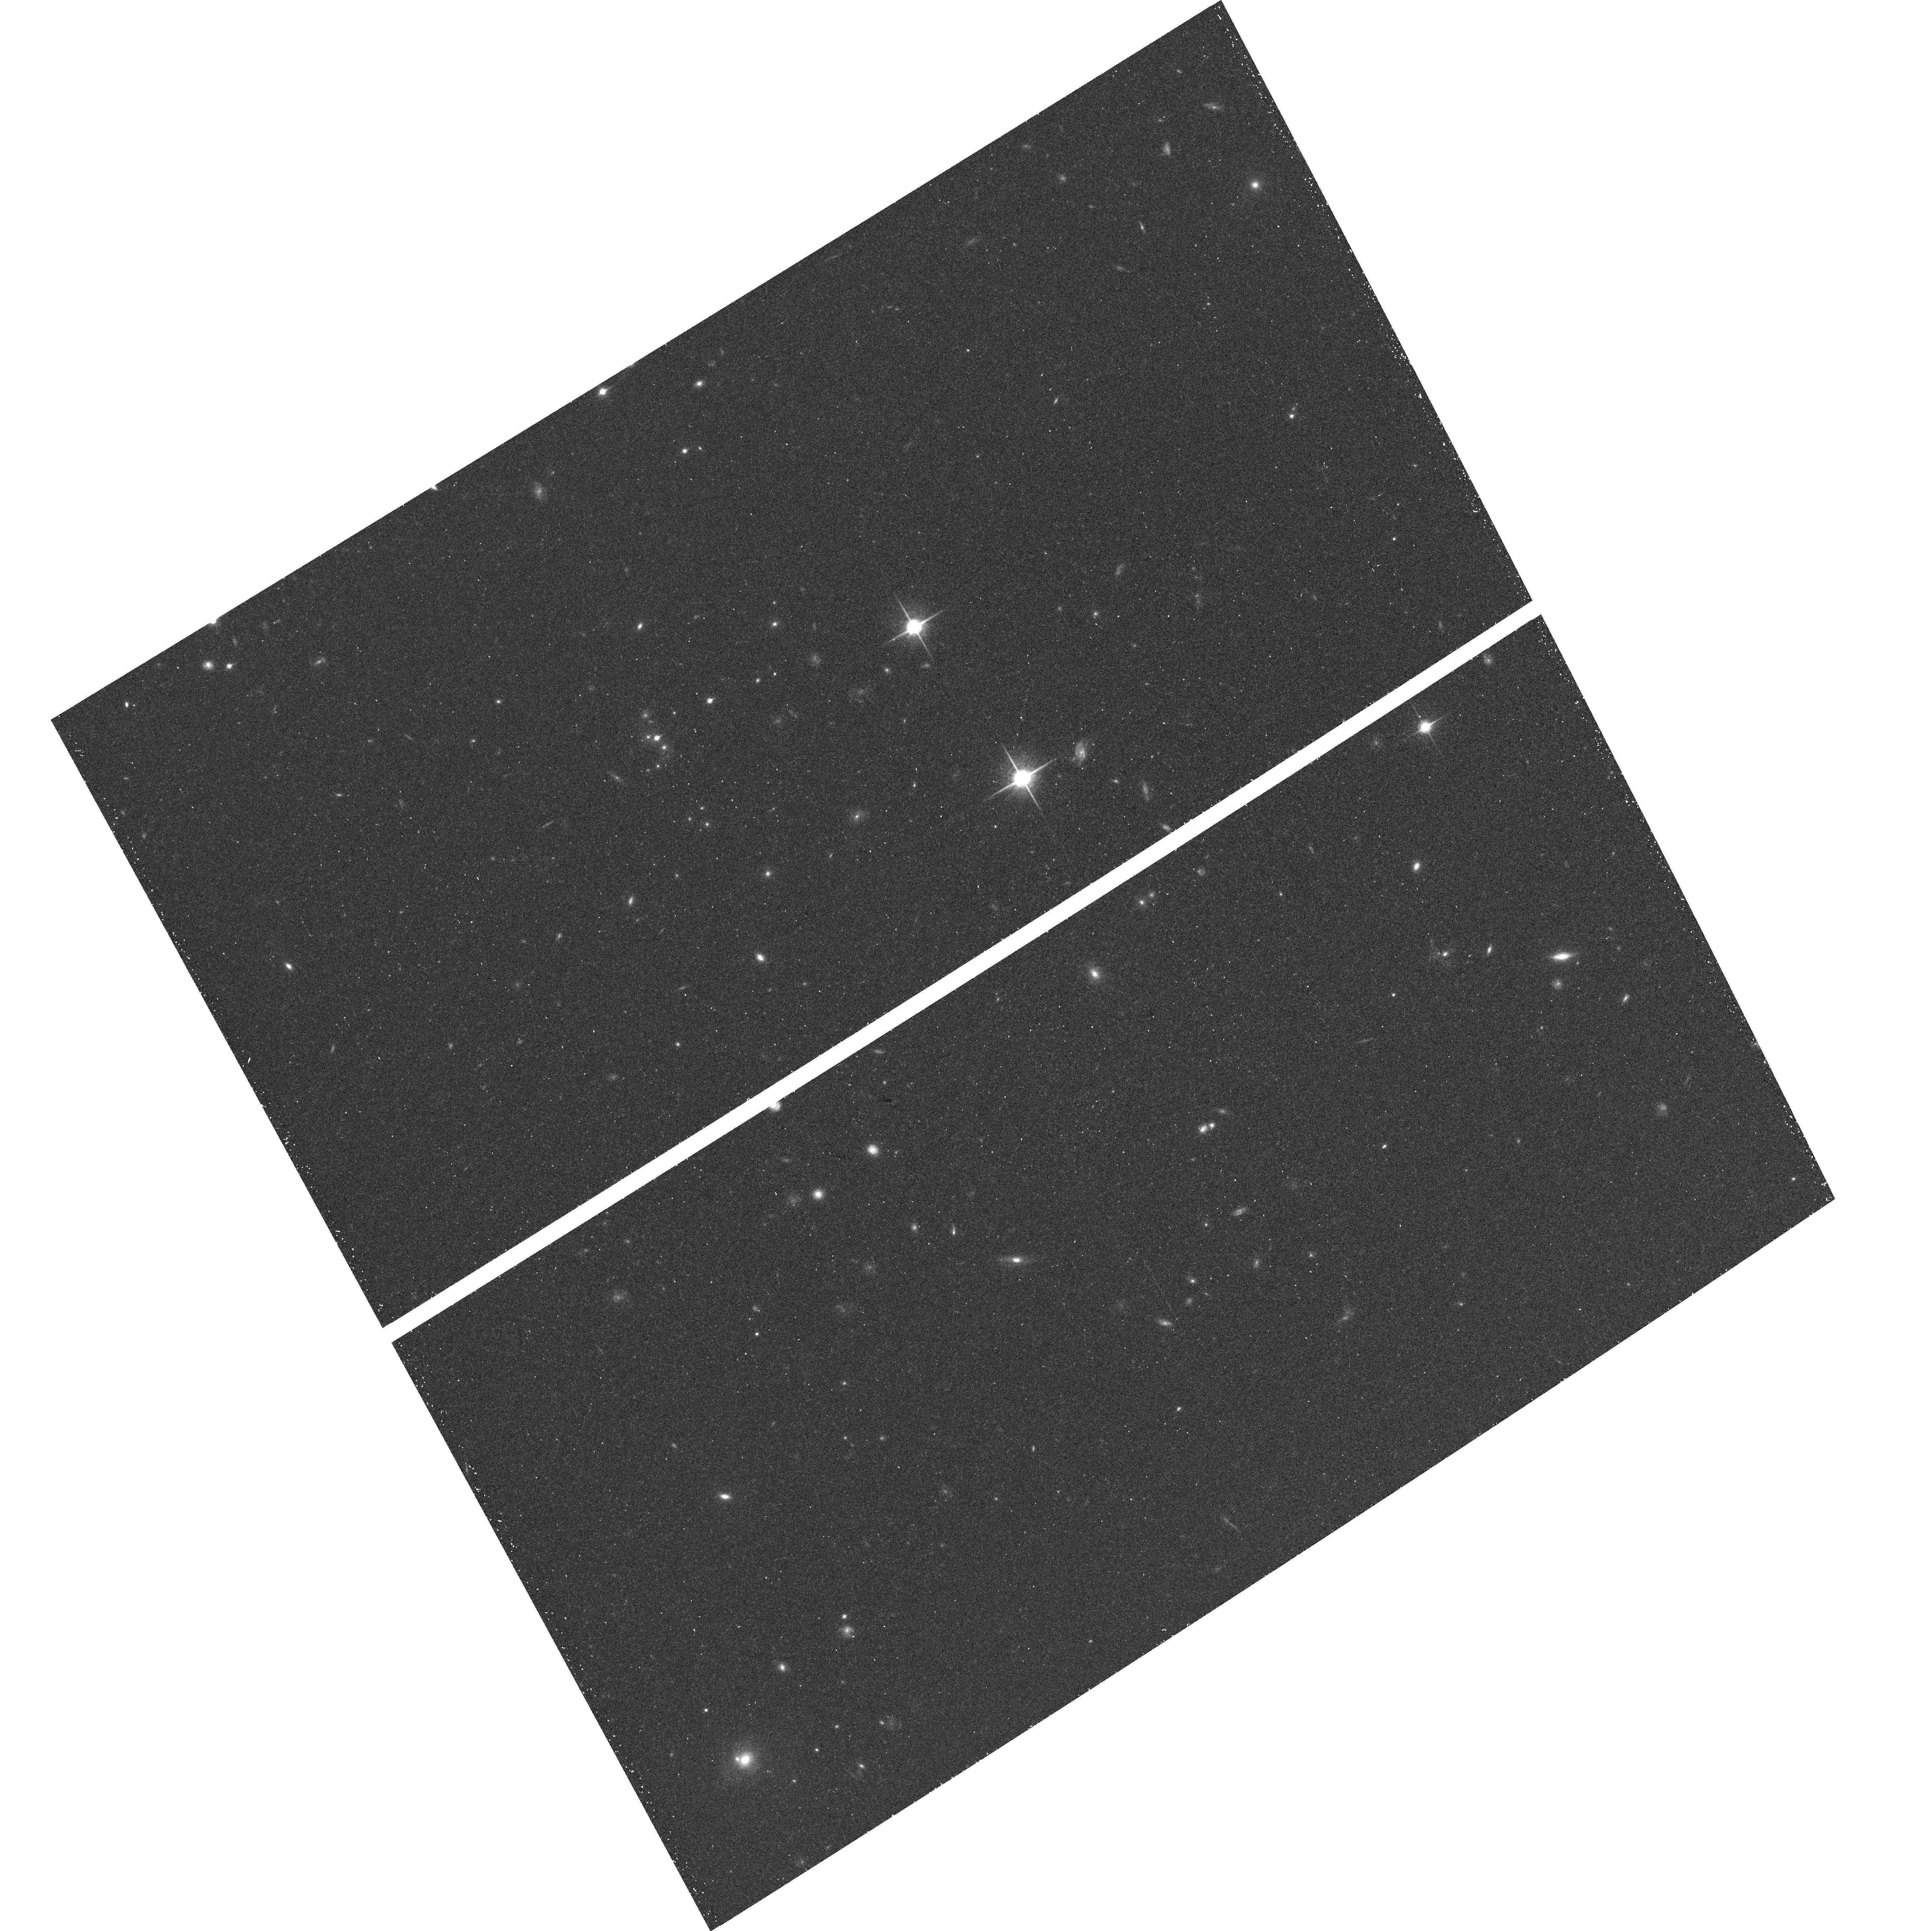
Target: field at RA 189.508°, Dec 62.119°. Instrument: ACS/WFC. Filter: F850LP. Exposure: 13 min. Observation ID: hst_10189_e6_acs_wfc_f850lp_j94se6

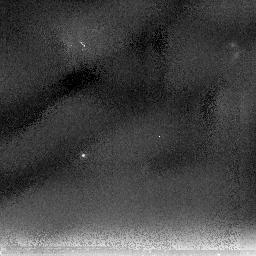
Target: SNTEMP-NIC2. Instrument: NICMOS/NIC2. Filter: F205W. Exposure: 54 min. Observation ID: n94sr2010

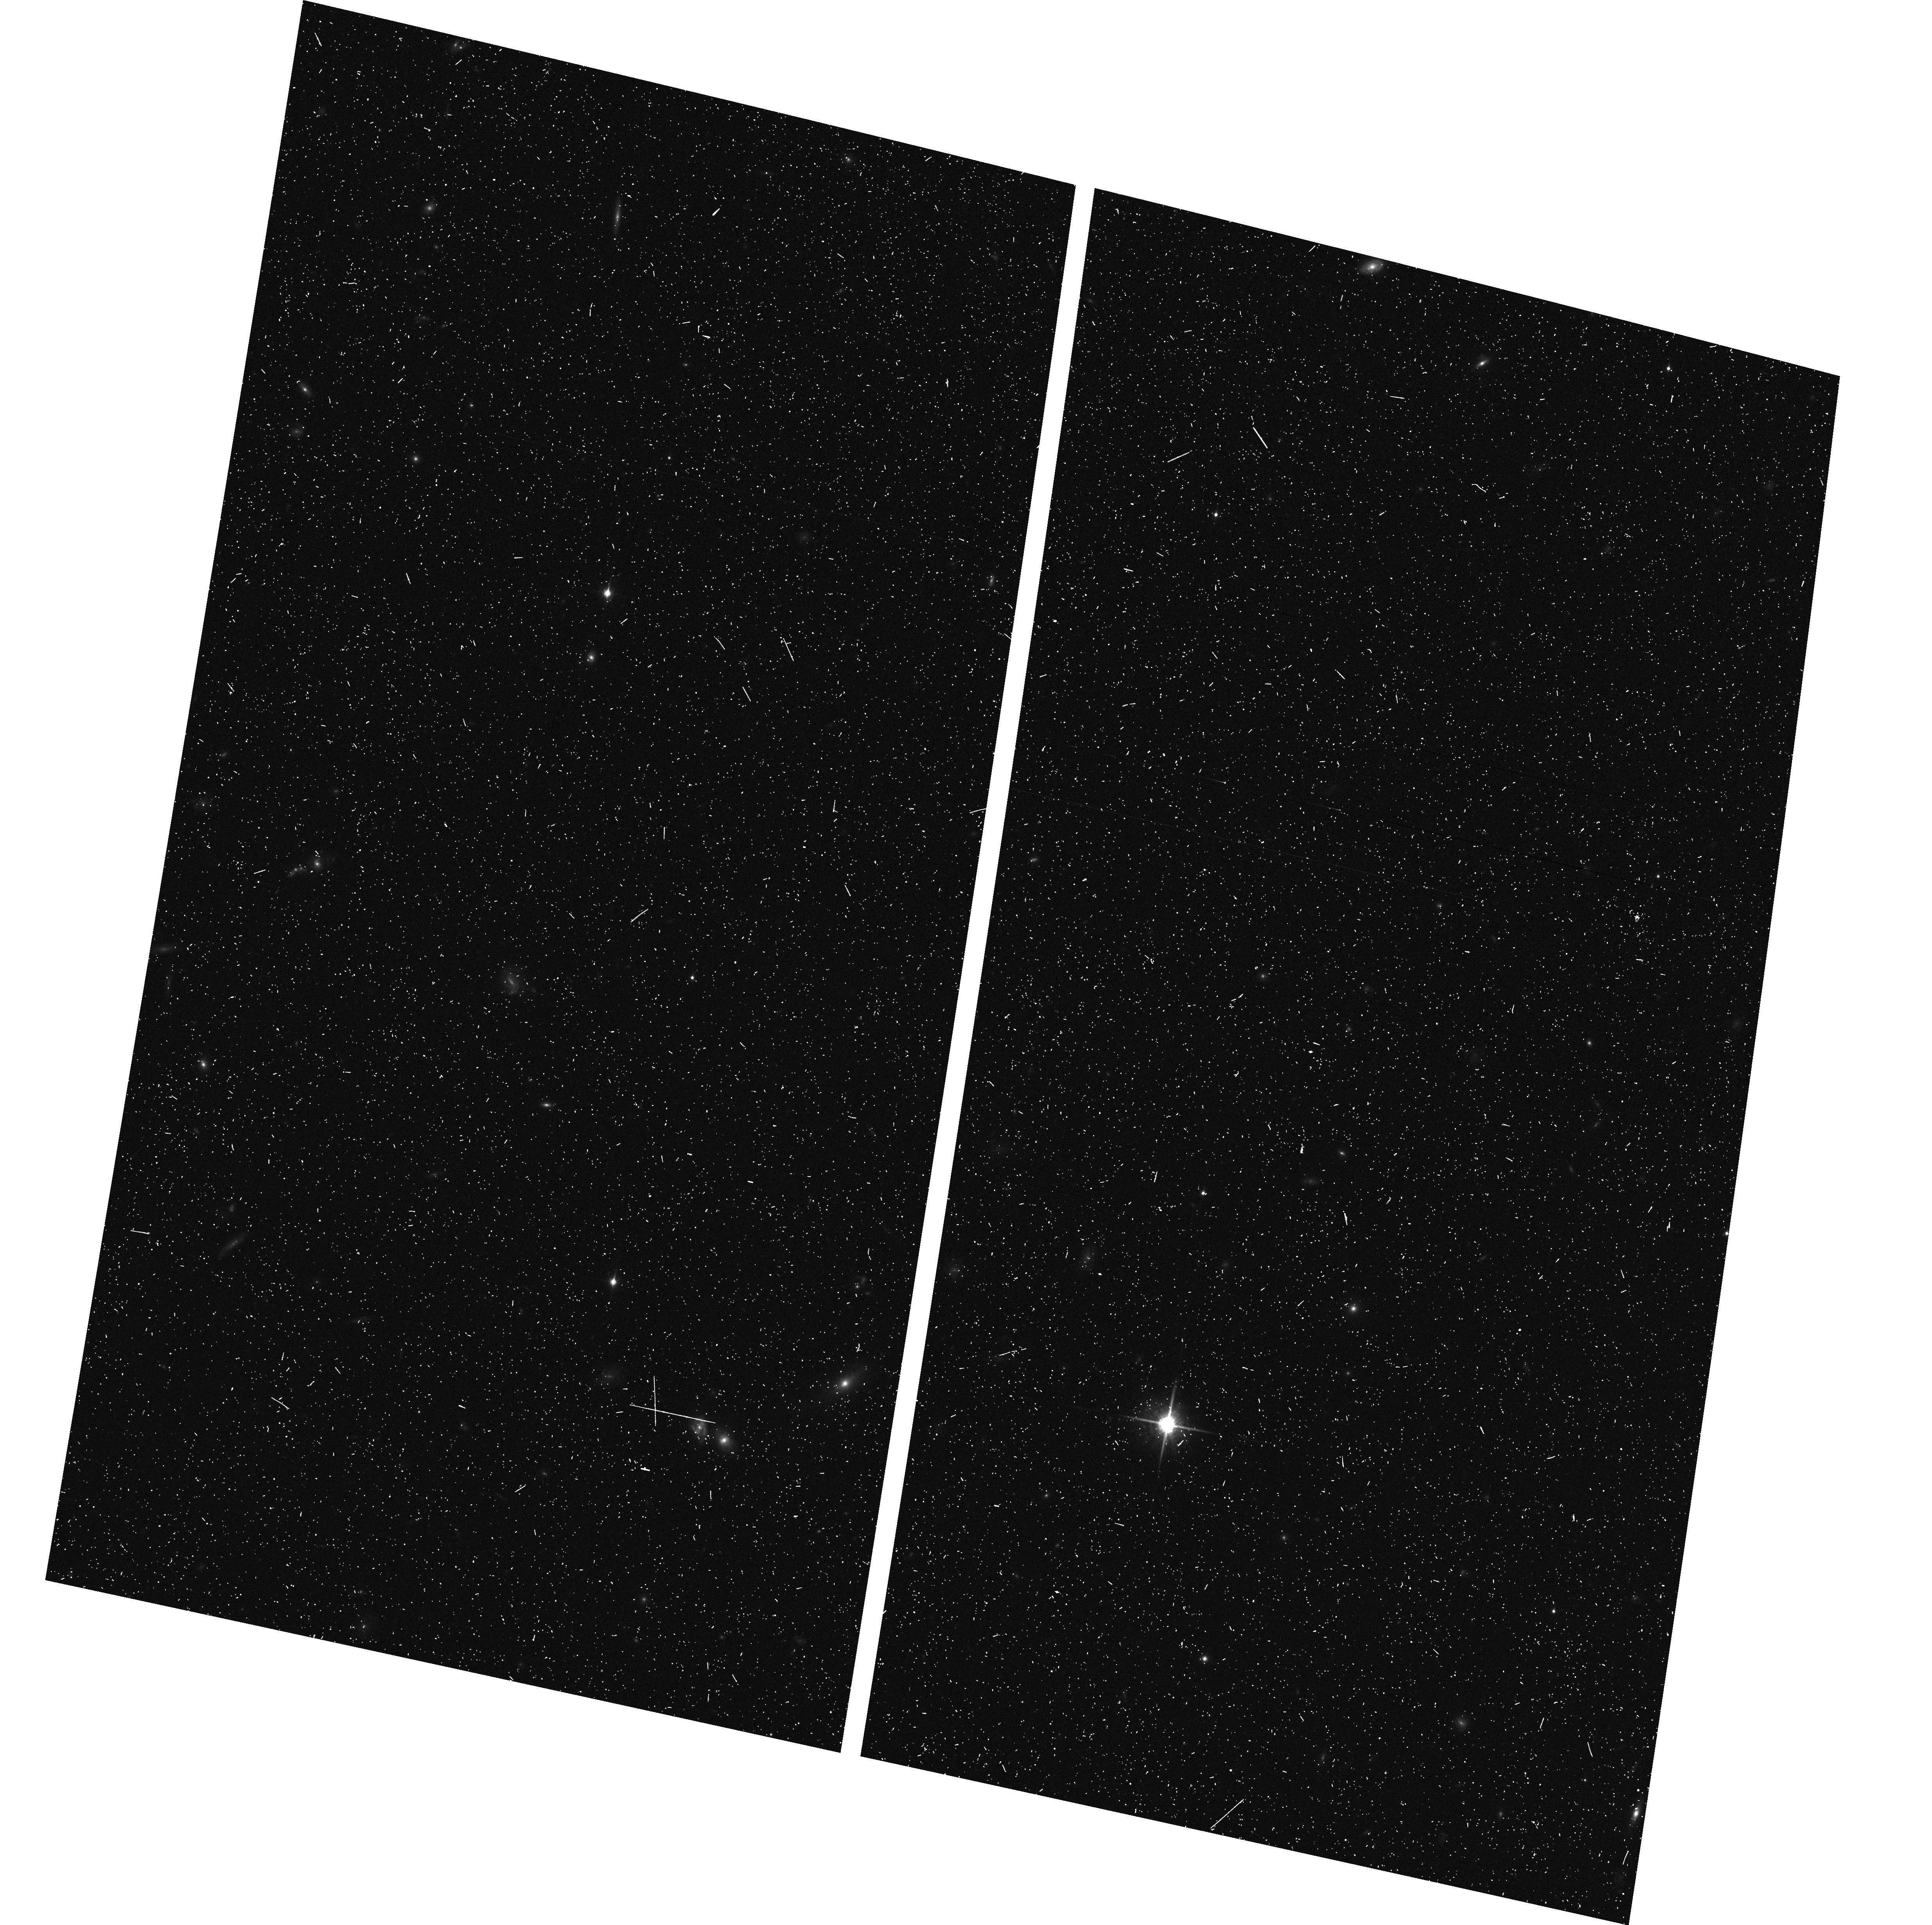
Target: SN-KIRK. Instrument: ACS/WFC. Filter: F850LP. Exposure: 8 min. Observation ID: hst_10189_pz_acs_wfc_f850lp_j94spz

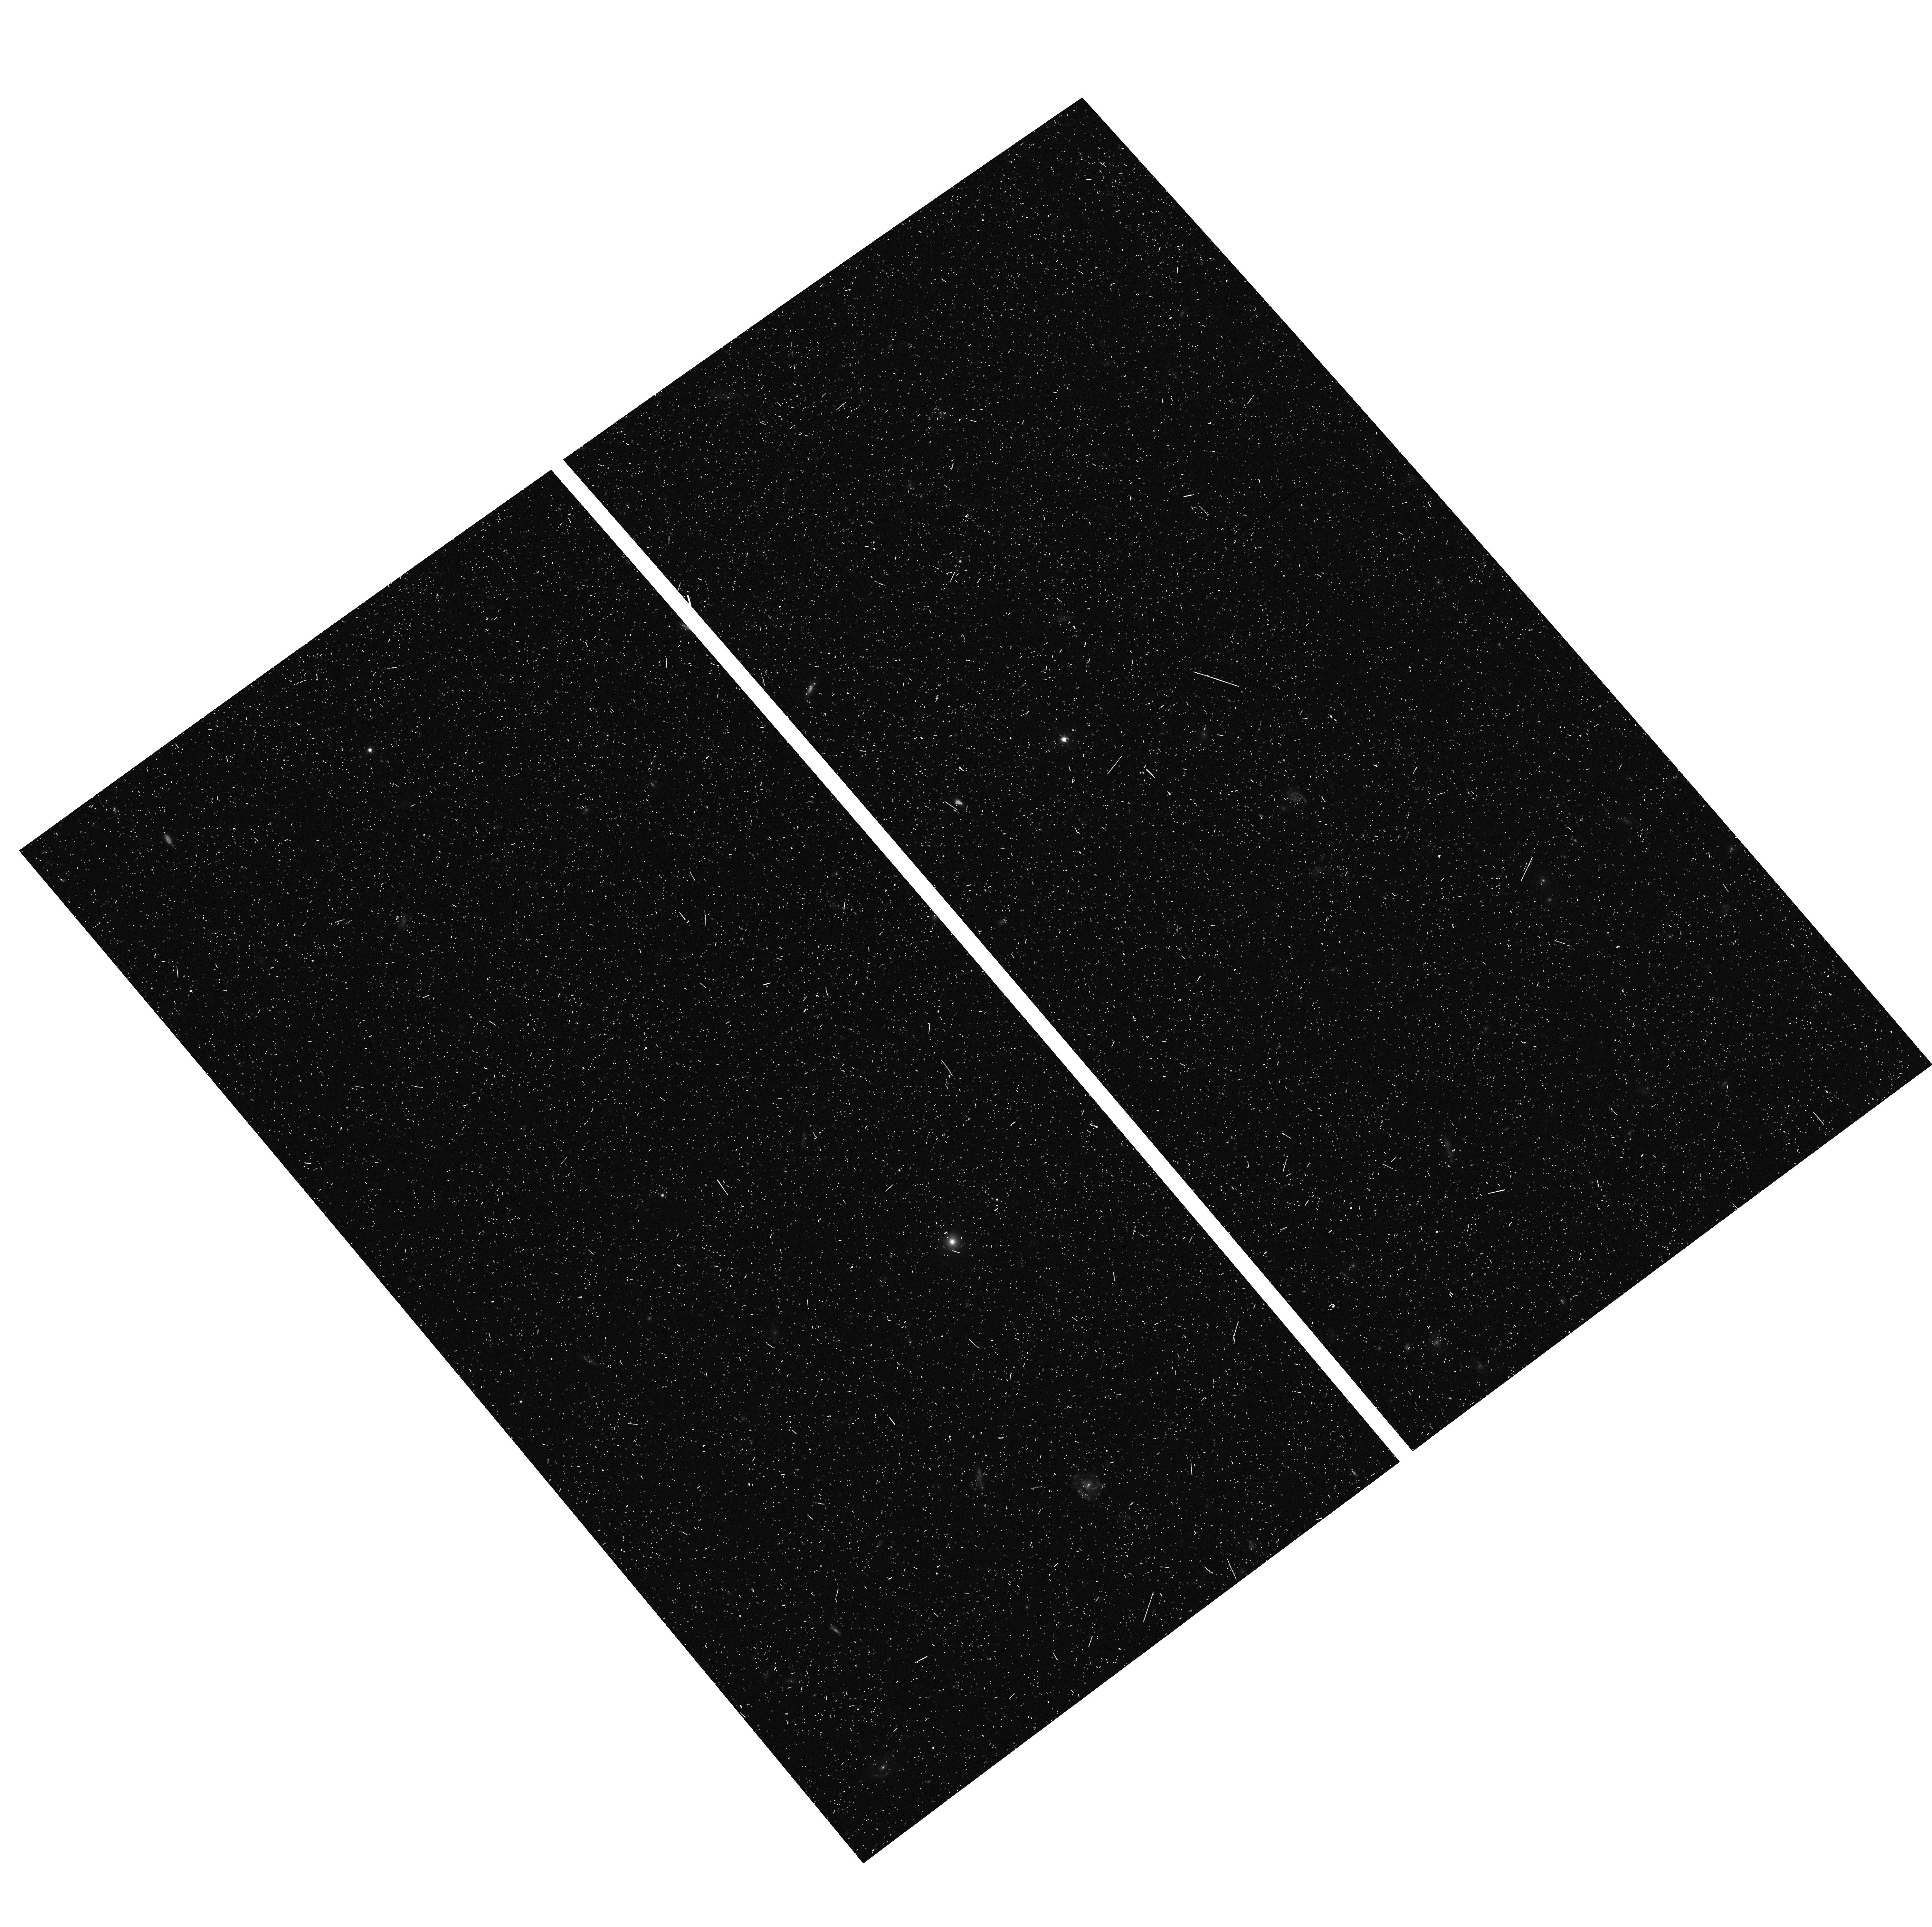
Target: SN-GREENBERG. Instrument: ACS/WFC. Filter: F606W. Exposure: 8 min. Observation ID: hst_10189_ac_acs_wfc_f606w_j94sac

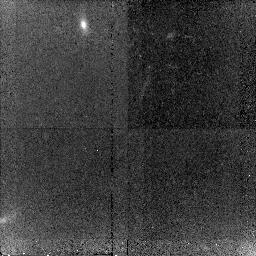
Target: NIC2-ANTON. Instrument: NICMOS/NIC2. Filter: F110W. Exposure: 41 min. Observation ID: n94sn5010

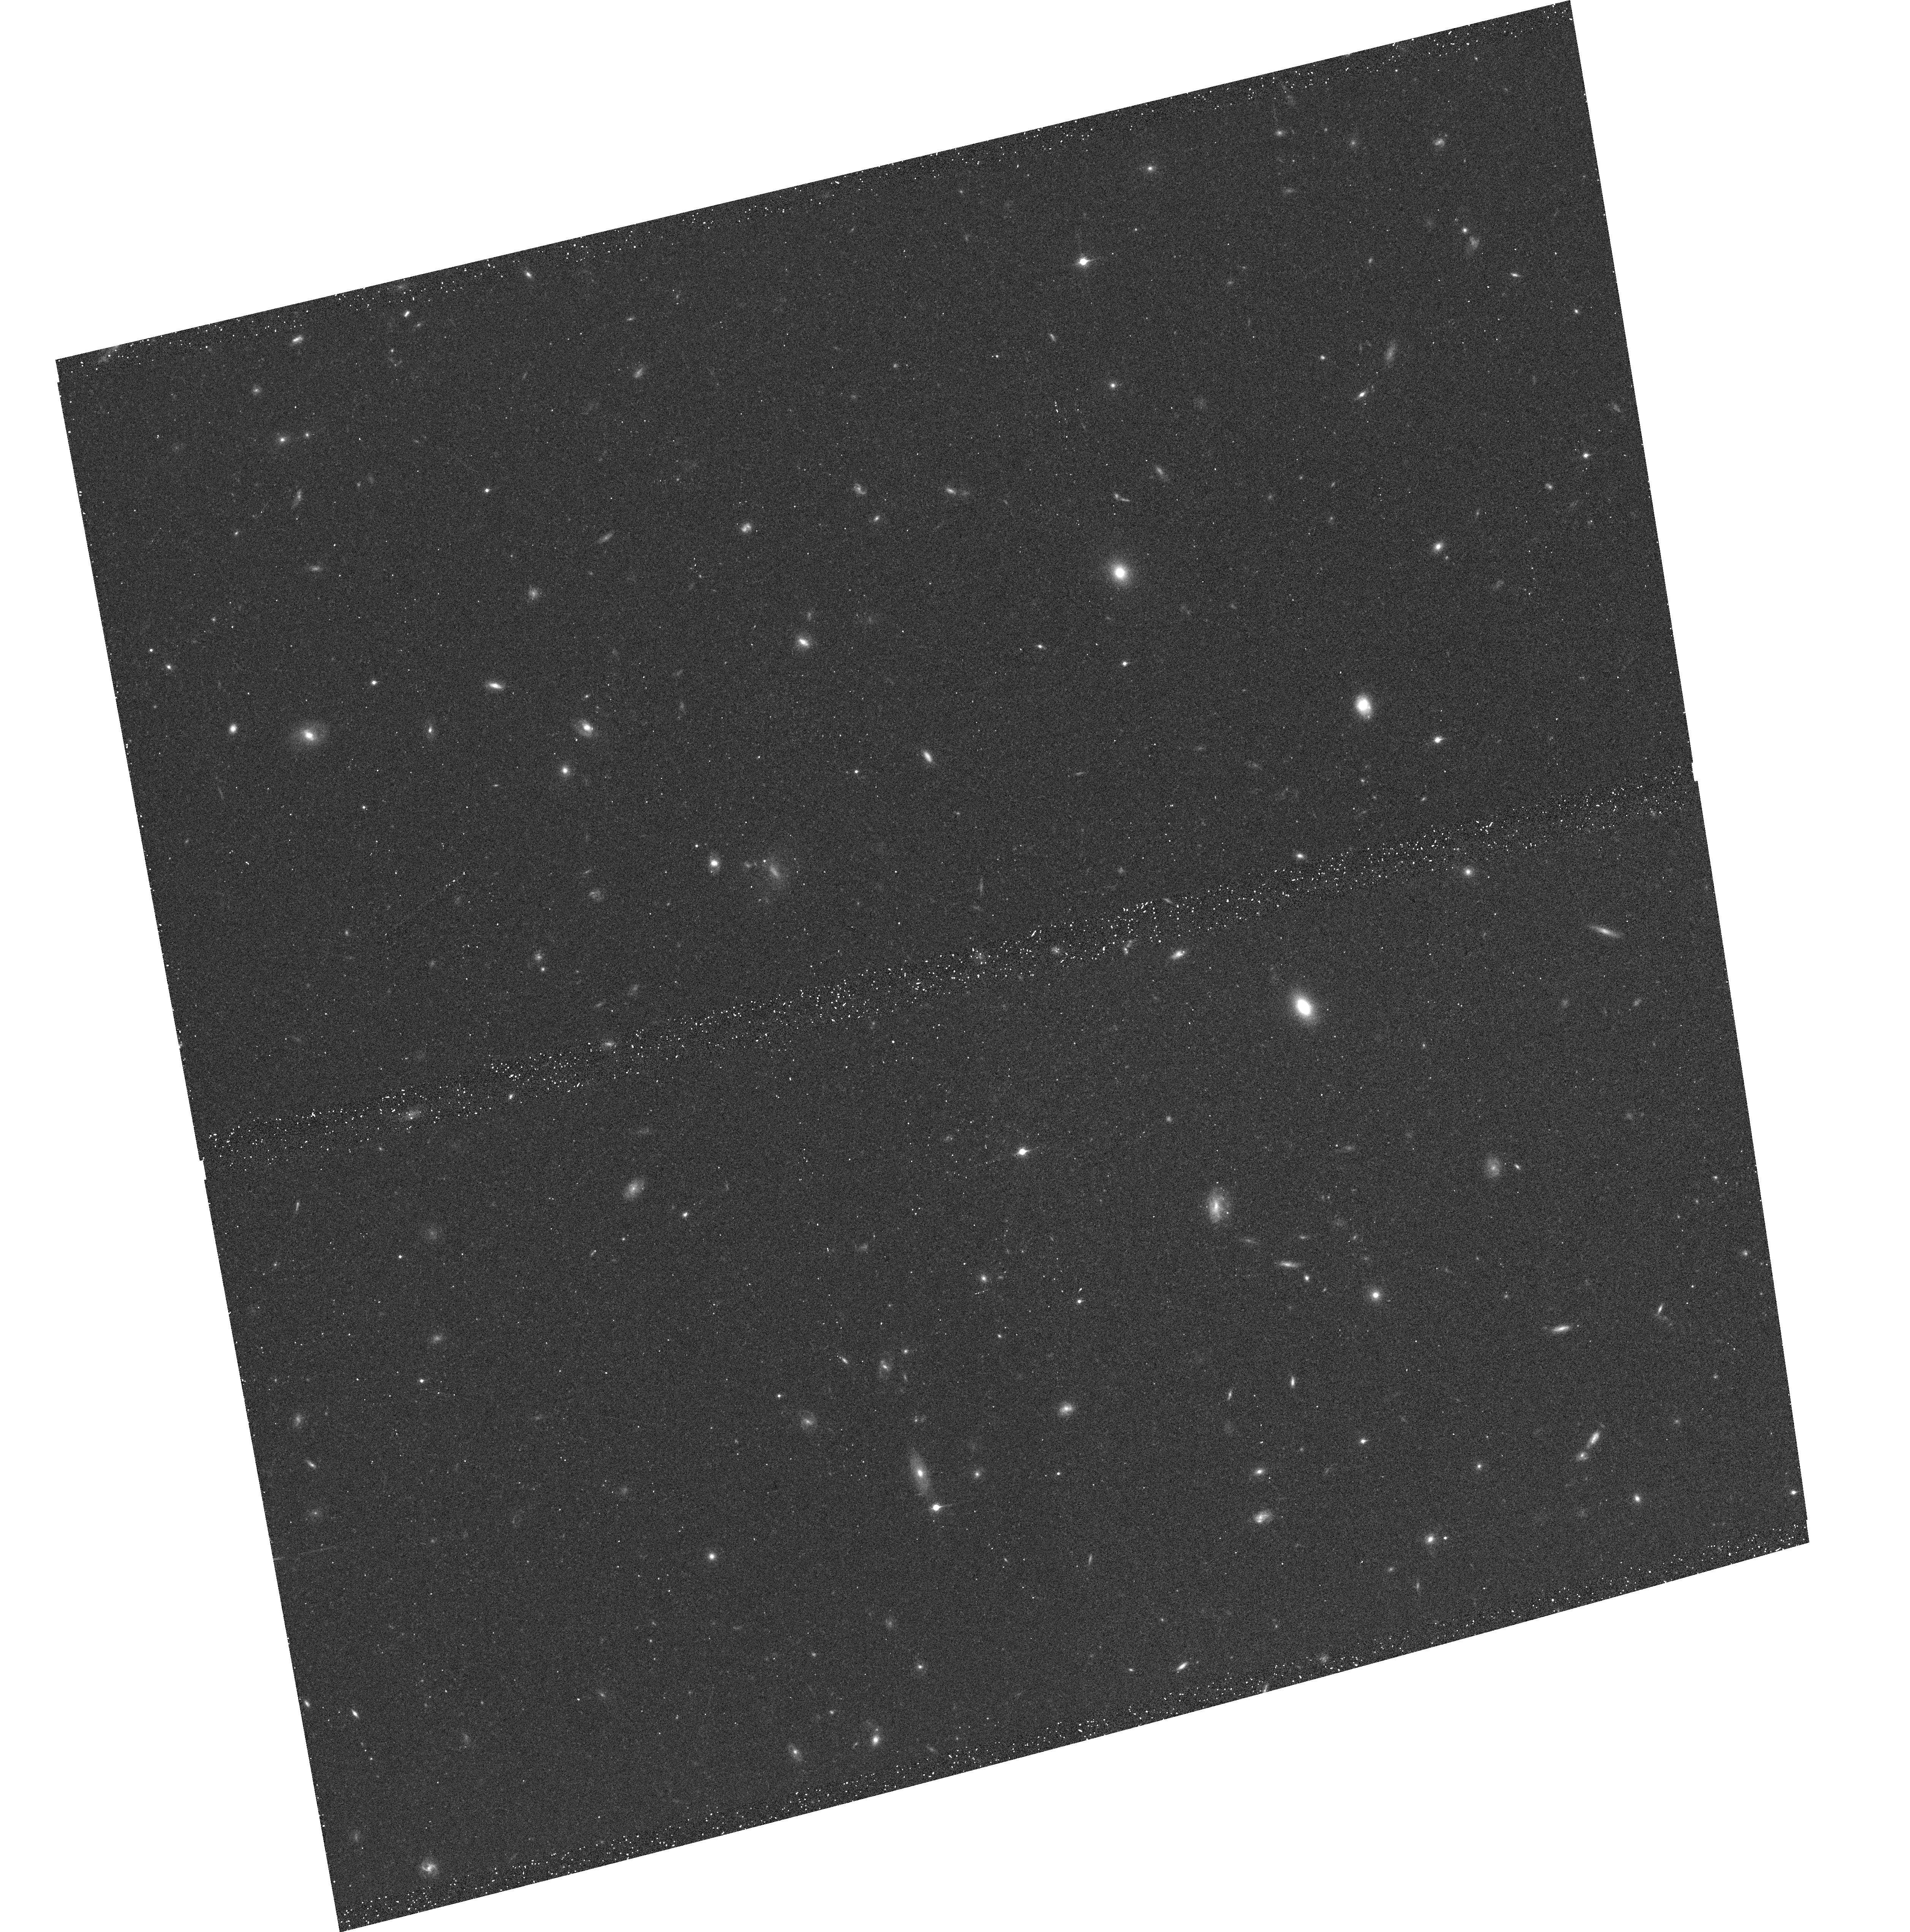
Target: ACS-OSCAR-GRISM. Instrument: ACS/WFC. Filter: F850LP. Exposure: 17 min. Observation ID: hst_10189_e2_acs_wfc_f850lp_j94se2

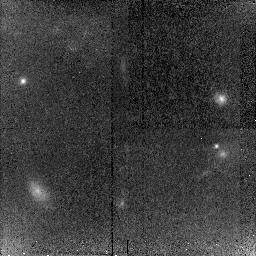
Target: SN-GALILEO-NIC. Instrument: NICMOS/NIC2. Filter: F110W. Exposure: 43 min. Observation ID: n94sy2010

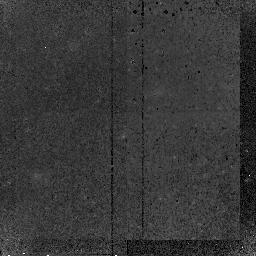
Target: NIC2-LOU. Instrument: NICMOS/NIC2. Filter: F110W. Exposure: 43 min. Observation ID: n94sl3010

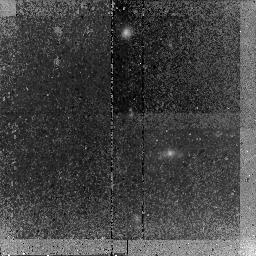
Target: NIC2-HARRY. Instrument: NICMOS/NIC2. Filter: F110W. Exposure: 41 min. Observation ID: n94sn2010

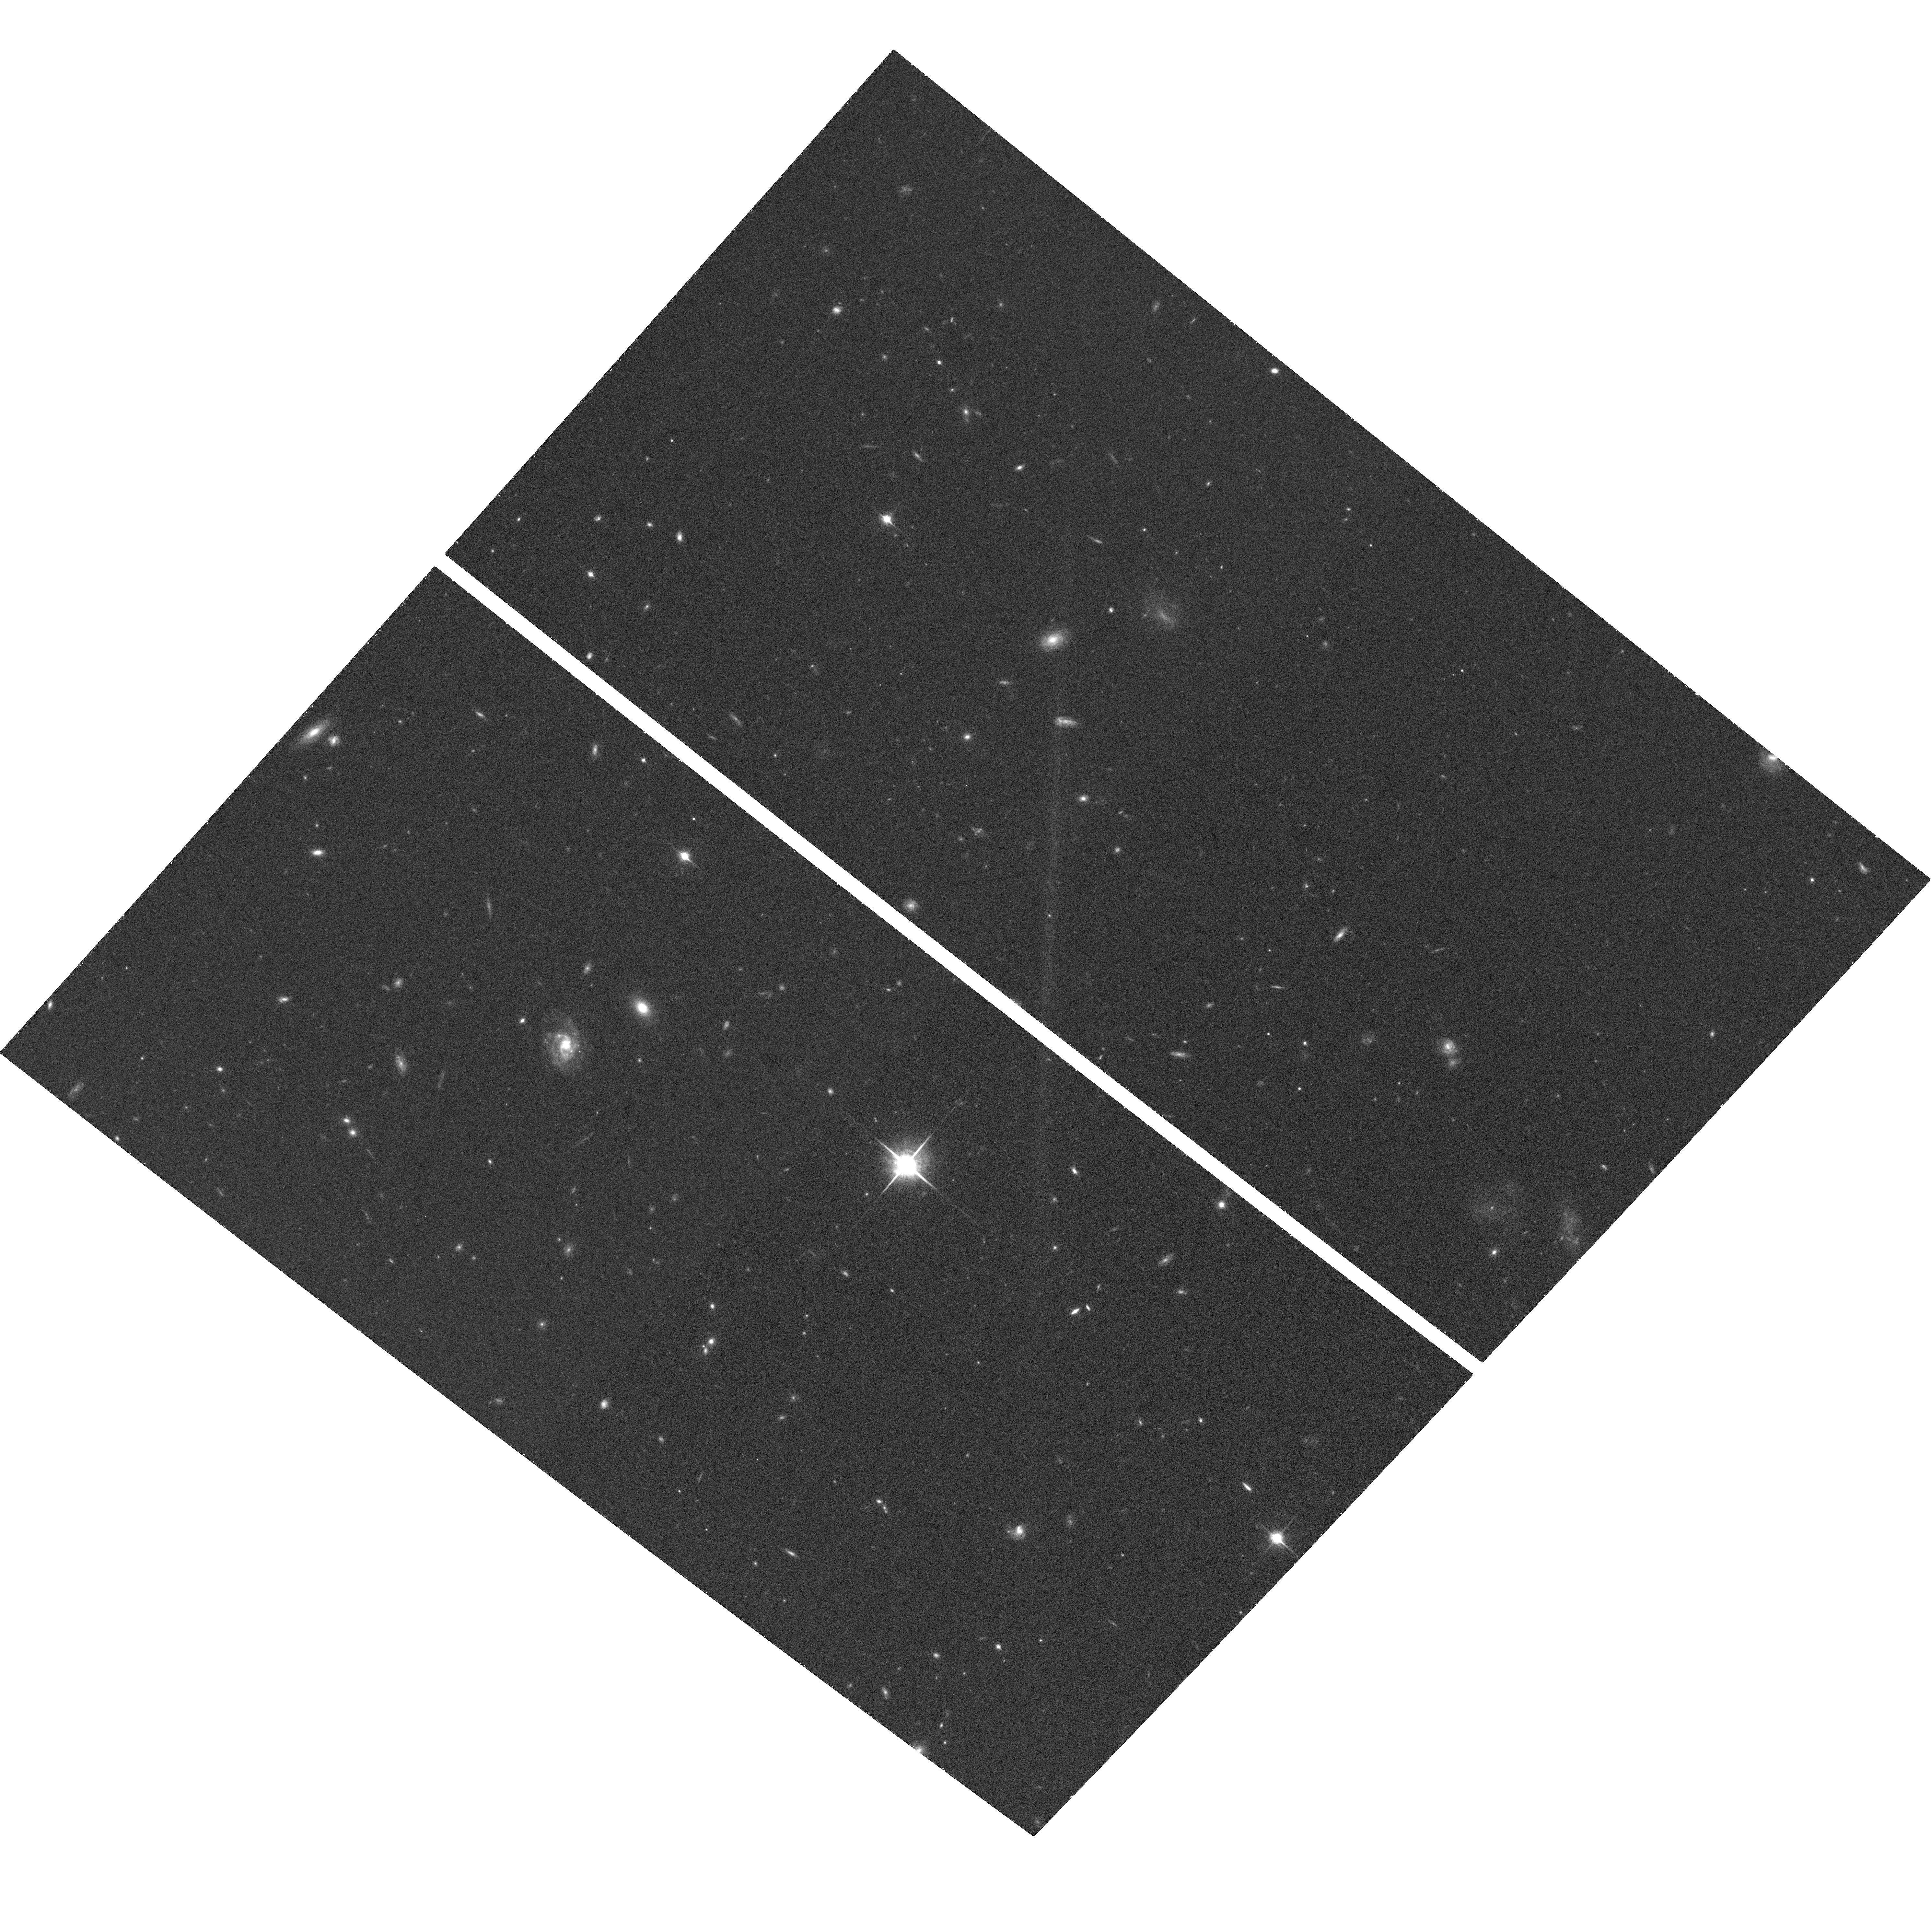
Target: ACS-FK-WFC1. Instrument: ACS/WFC. Filter: F850LP. Exposure: 33 min. Observation ID: hst_10189_m4_acs_wfc_f850lp_j94sm4

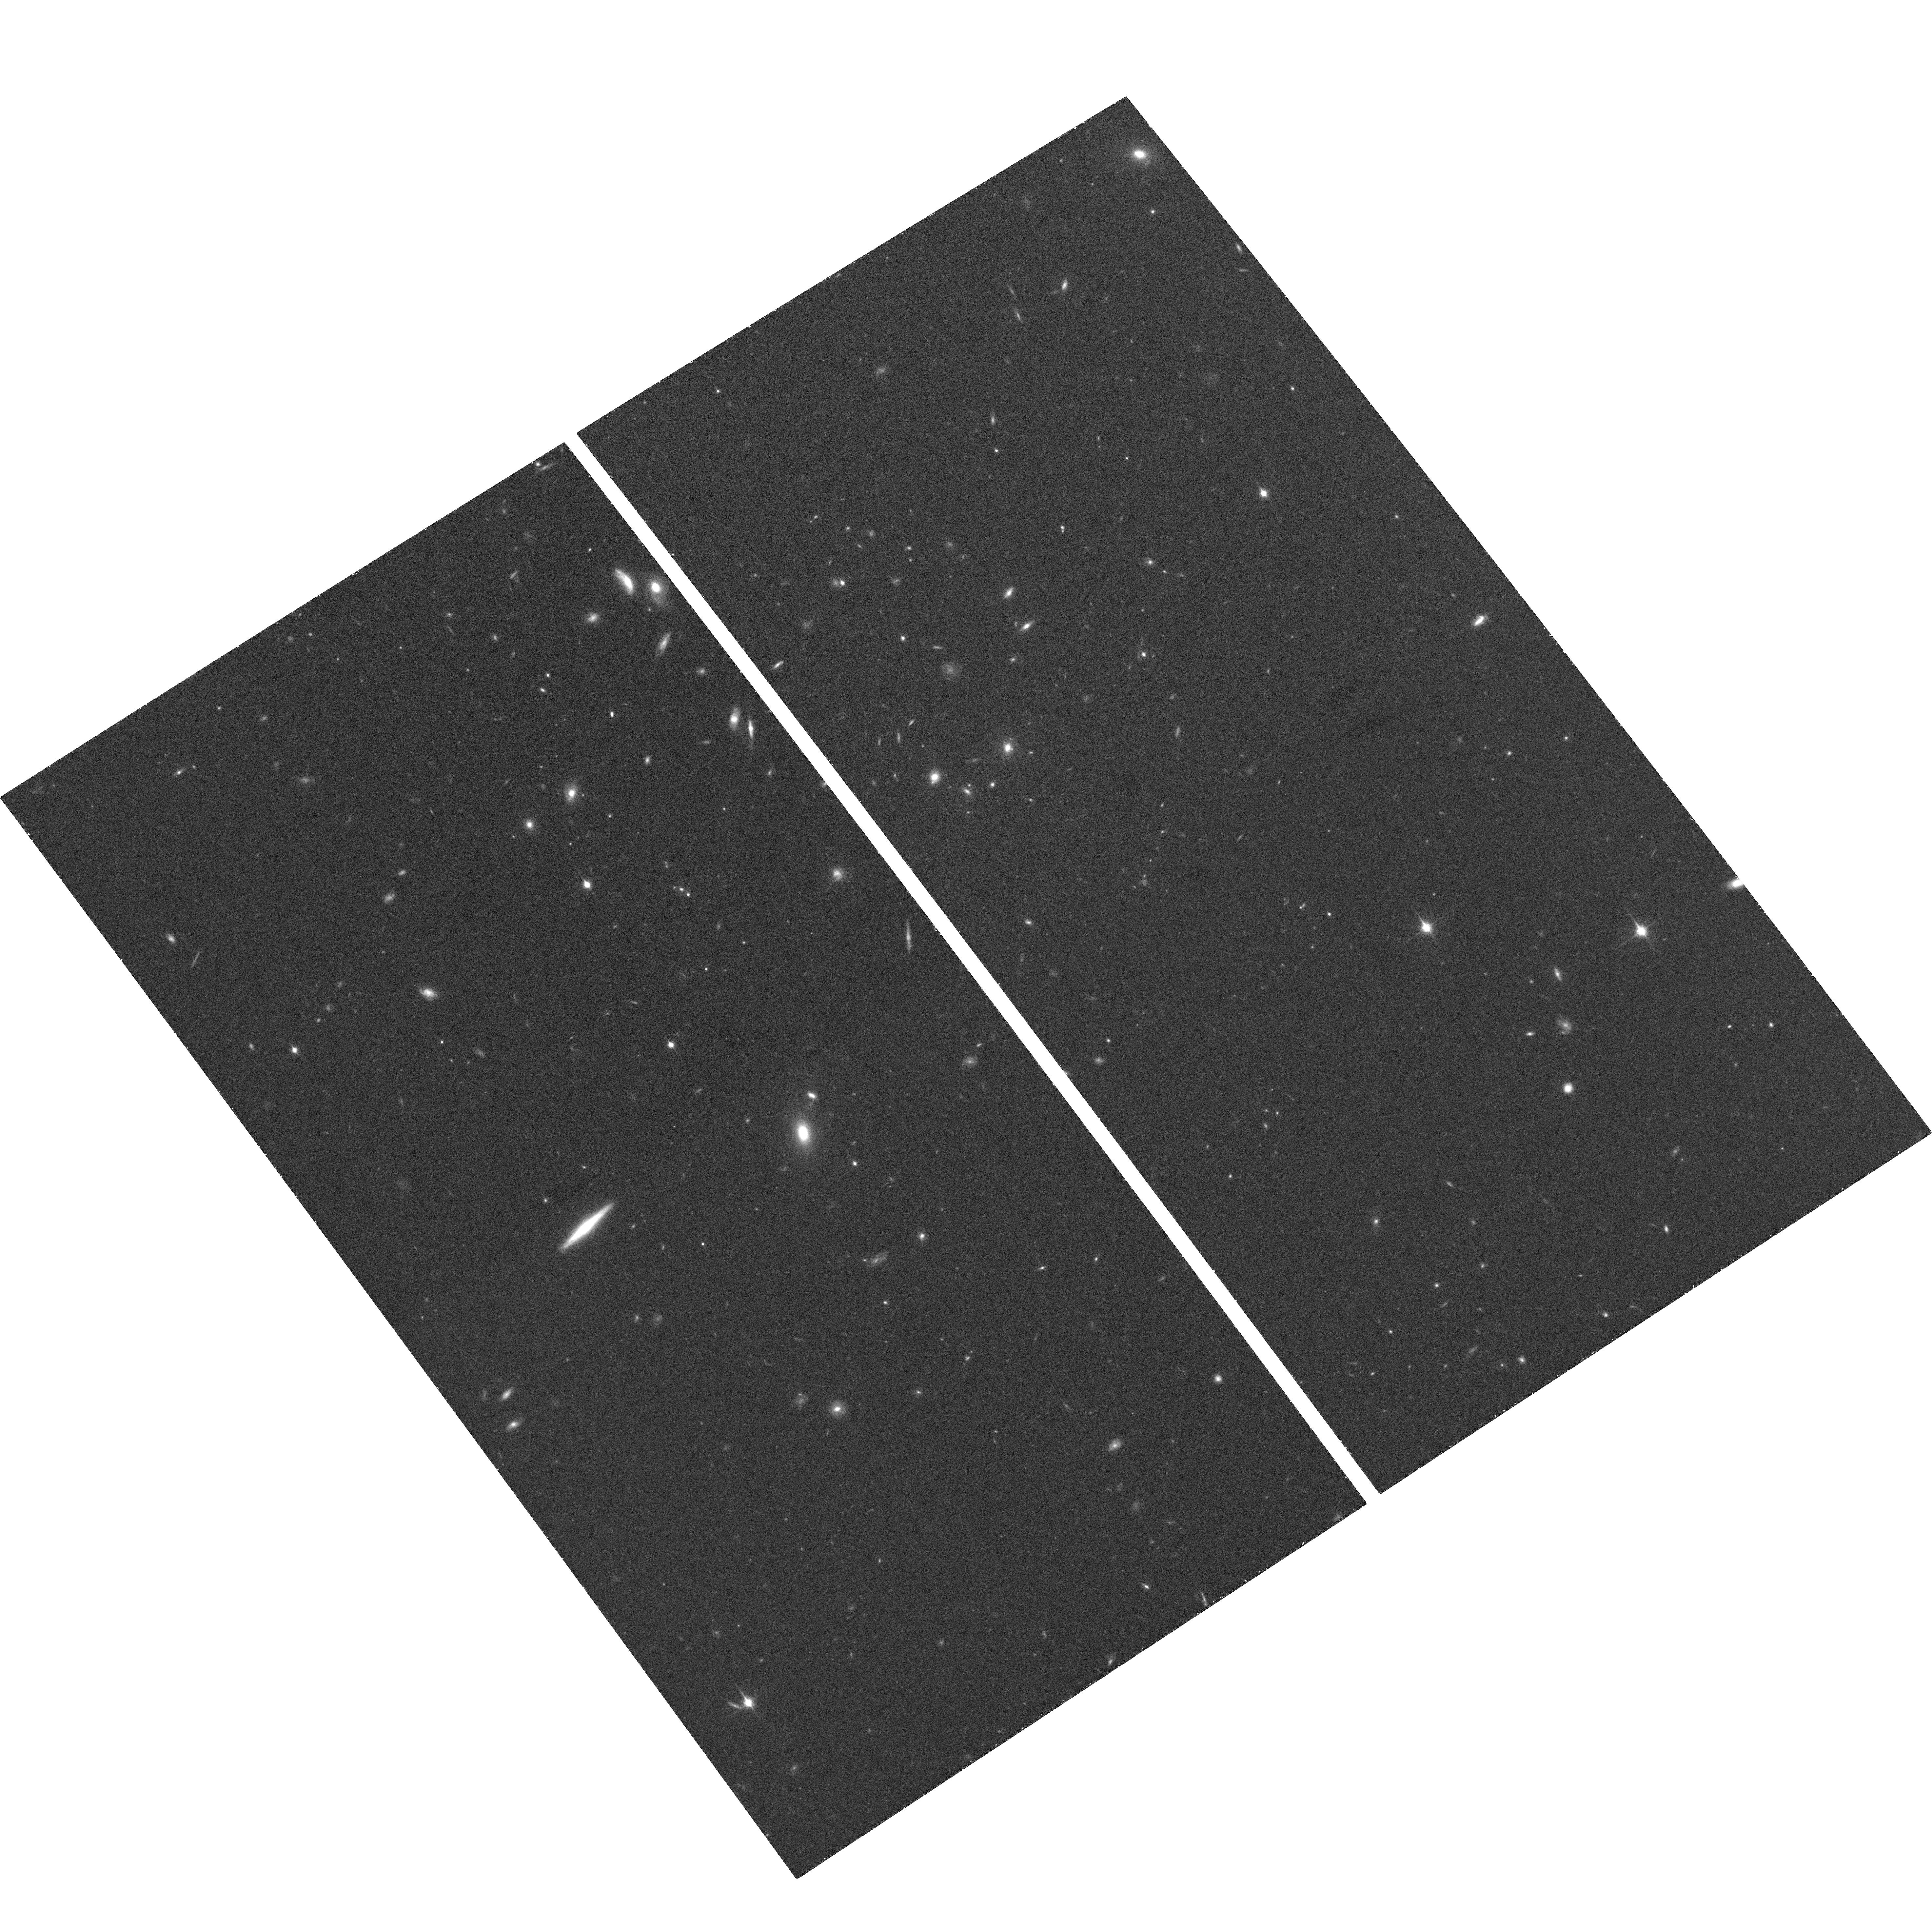
Target: SN-BASEBALL-NICMOS. Instrument: ACS/WFC. Filter: F850LP. Exposure: 33 min. Observation ID: hst_10189_a8_acs_wfc_f850lp_j94sa8

PANS-Probing Acceleration Now with Supernovae (PI: Riess, Adam)

Type Ia supernovae (SNe Ia) provide the most direct evidence for an accelerating Universe, a result widely attributed to dark energy. Using HST in Cycle 11 we extended the Hubble diagram with 6 of the 7 highest-redshift SNe Ia known, all at z>1.25, providing conclusive evidence of an earlier epoch of cosmic deceleration. The full sample of 16 new SNe Ia match the cosmic concordance model and are inconsistent with a simple model of evolution or dust as alternatives to dark energy. Understanding dark energy may be the biggest current challenge to cosmology and particle physics. To understand the nature of dark energy, we seek to measure its two most fundamental properties: its evolution (i.e., dw/dz), and its recent equation of state (i.e., w(z=0)). SNe Ia at z>1, beyond the reach of the ground but squarely within the reach of HST with ACS, are crucial to break the degeneracy in the measurements of these two basic aspects of dark energy. The SNe Ia we have discovered and measured with HST in Cycle 11, now double the precision of our knowledge of both properties. Here we propose to quadruple the sample of SNe Ia at z>1 in the next two cycles, complementing on-going surveys from the ground at z<1, and again doubling the precision of dark energy constraints. Should the current best fit model prove to be the correct one, the precision expected from the current proposal will suffice to rule out a cosmological constant at the 99% confidence level. Whatever the result, these objects will provide the basis with which to extend our empirical knowledge of this newly discovered and dominant component of the Universe, and will remain one of the most significant legacies of HST. In addition, our survey and follow-up data will greatly enhance the value of the archival data within the target Treasury fields for galaxy studies.